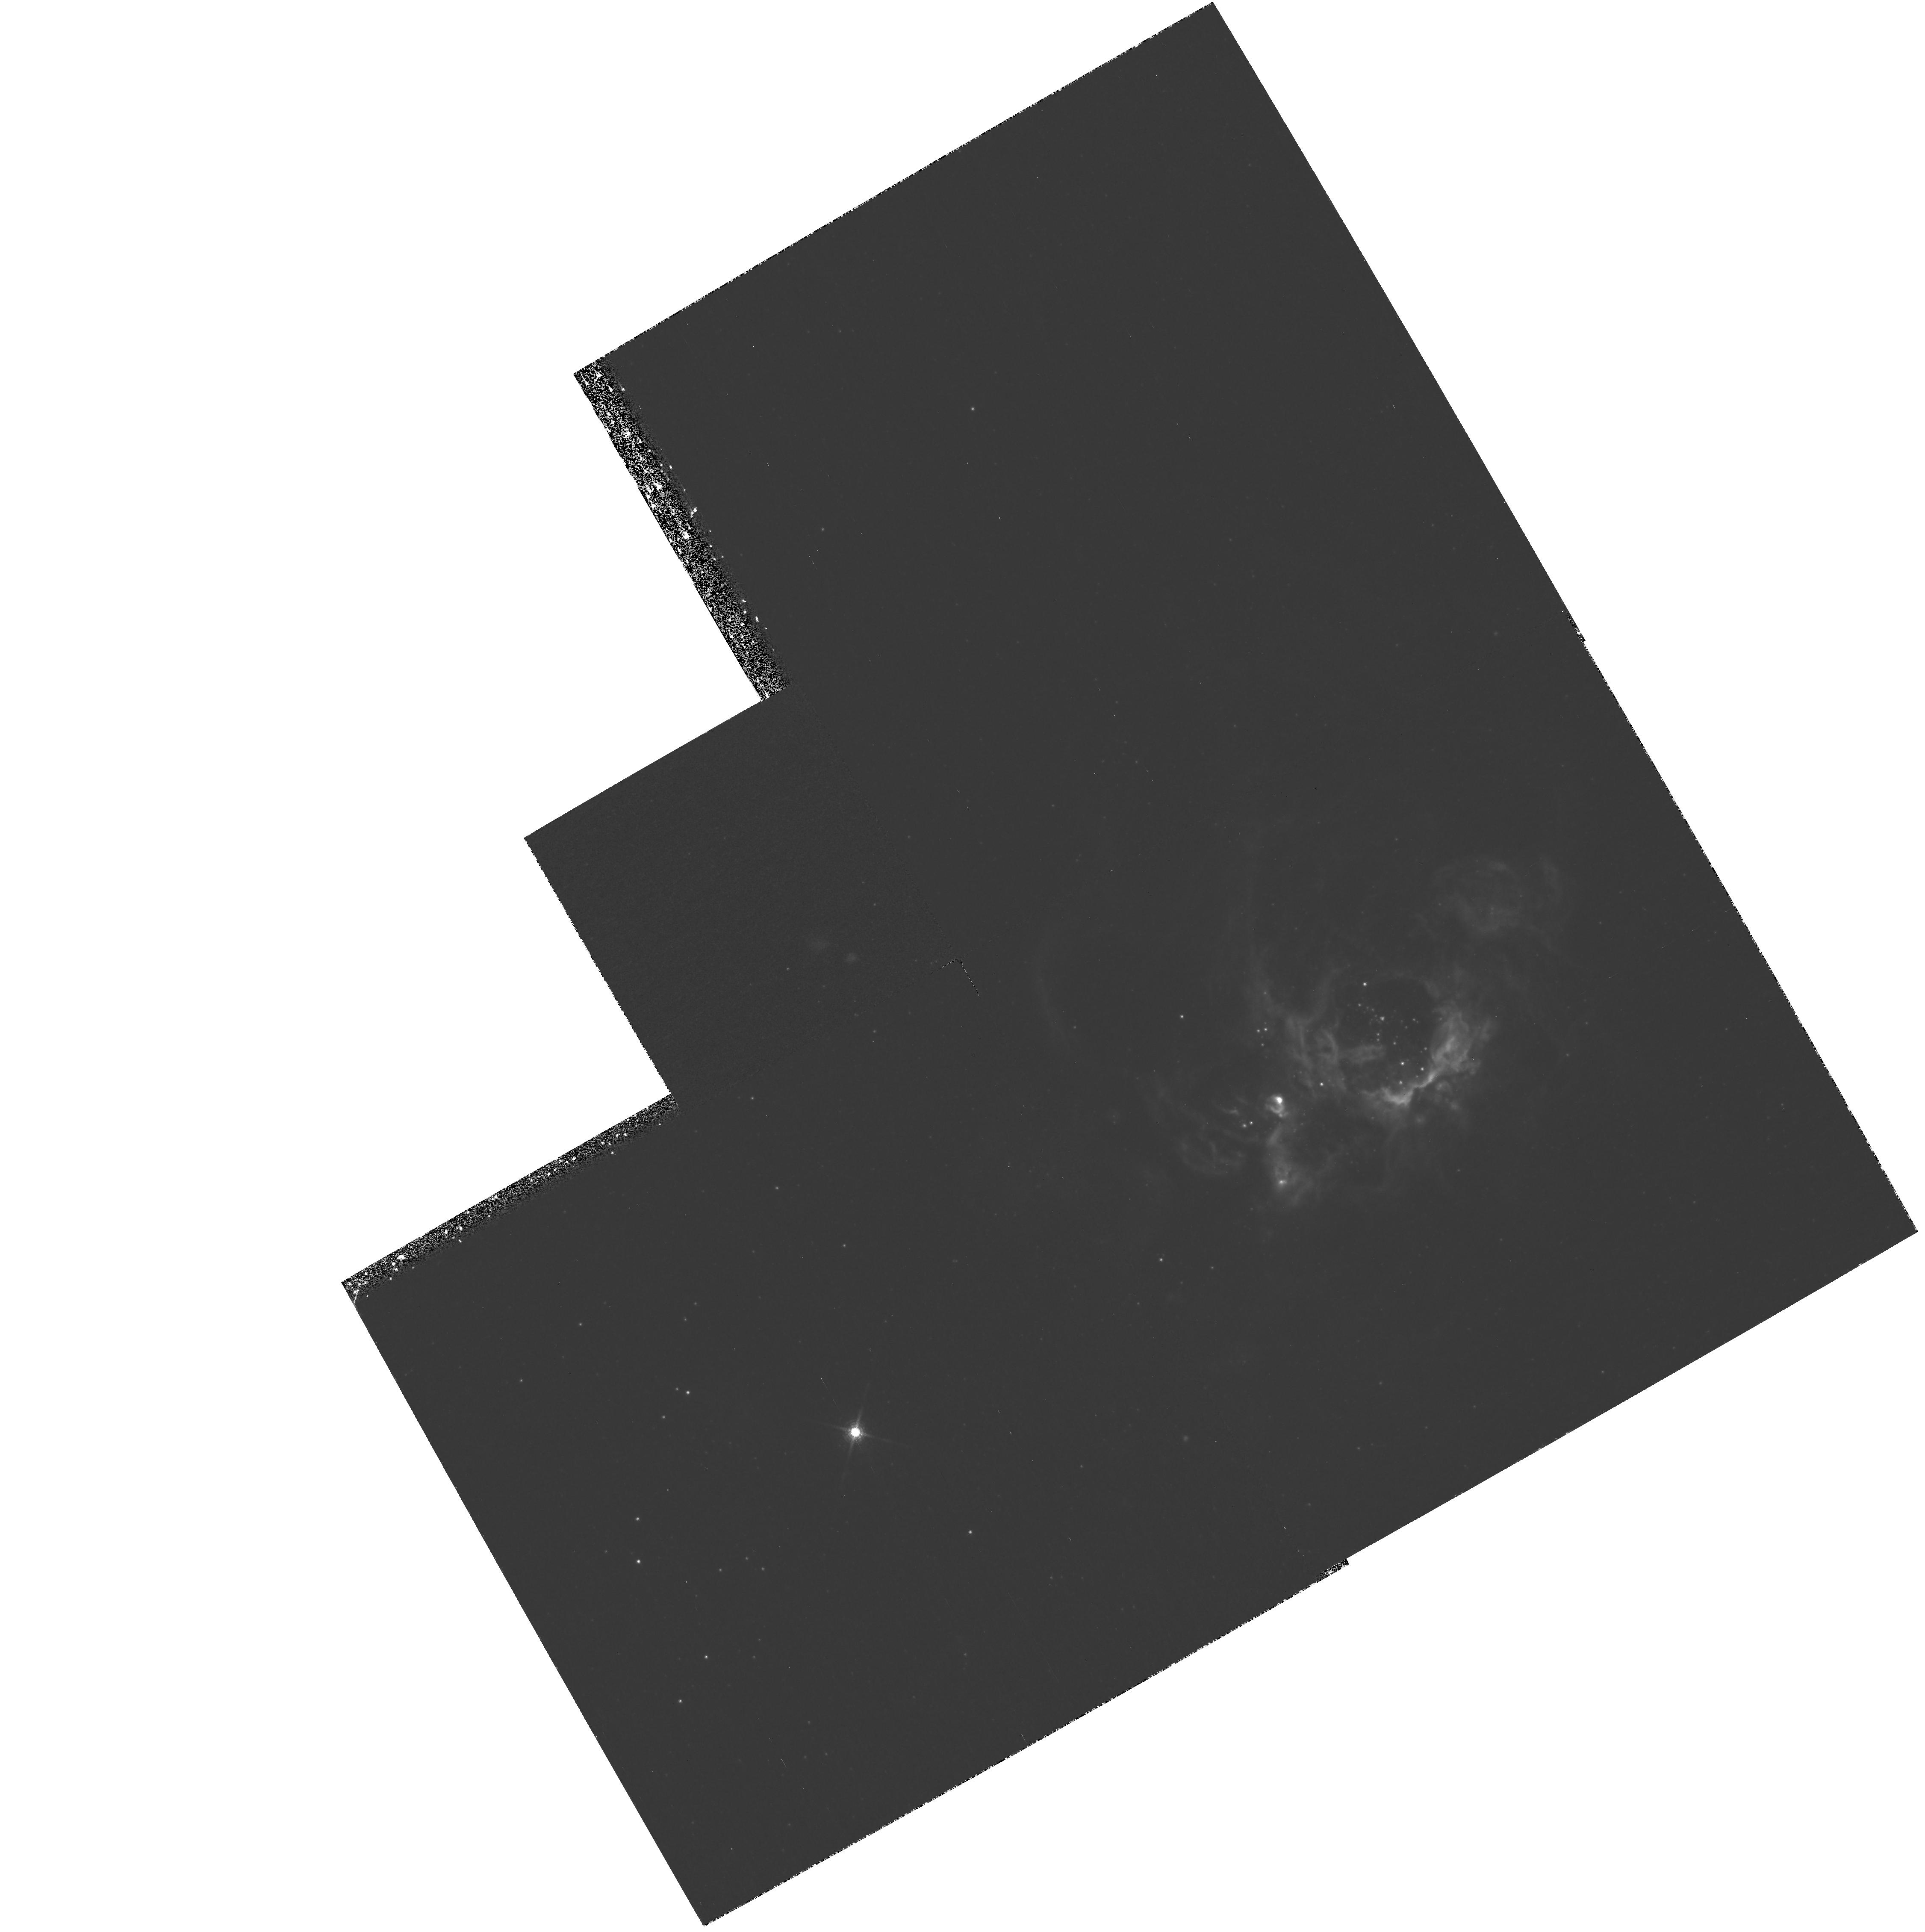
Target: NGC604
Instrument: WFPC2/PC
Filter: F953N
Exposure: 2.2 h
Observation ID: hst_9134_04_wfpc2_pc_f953n_u6cj04

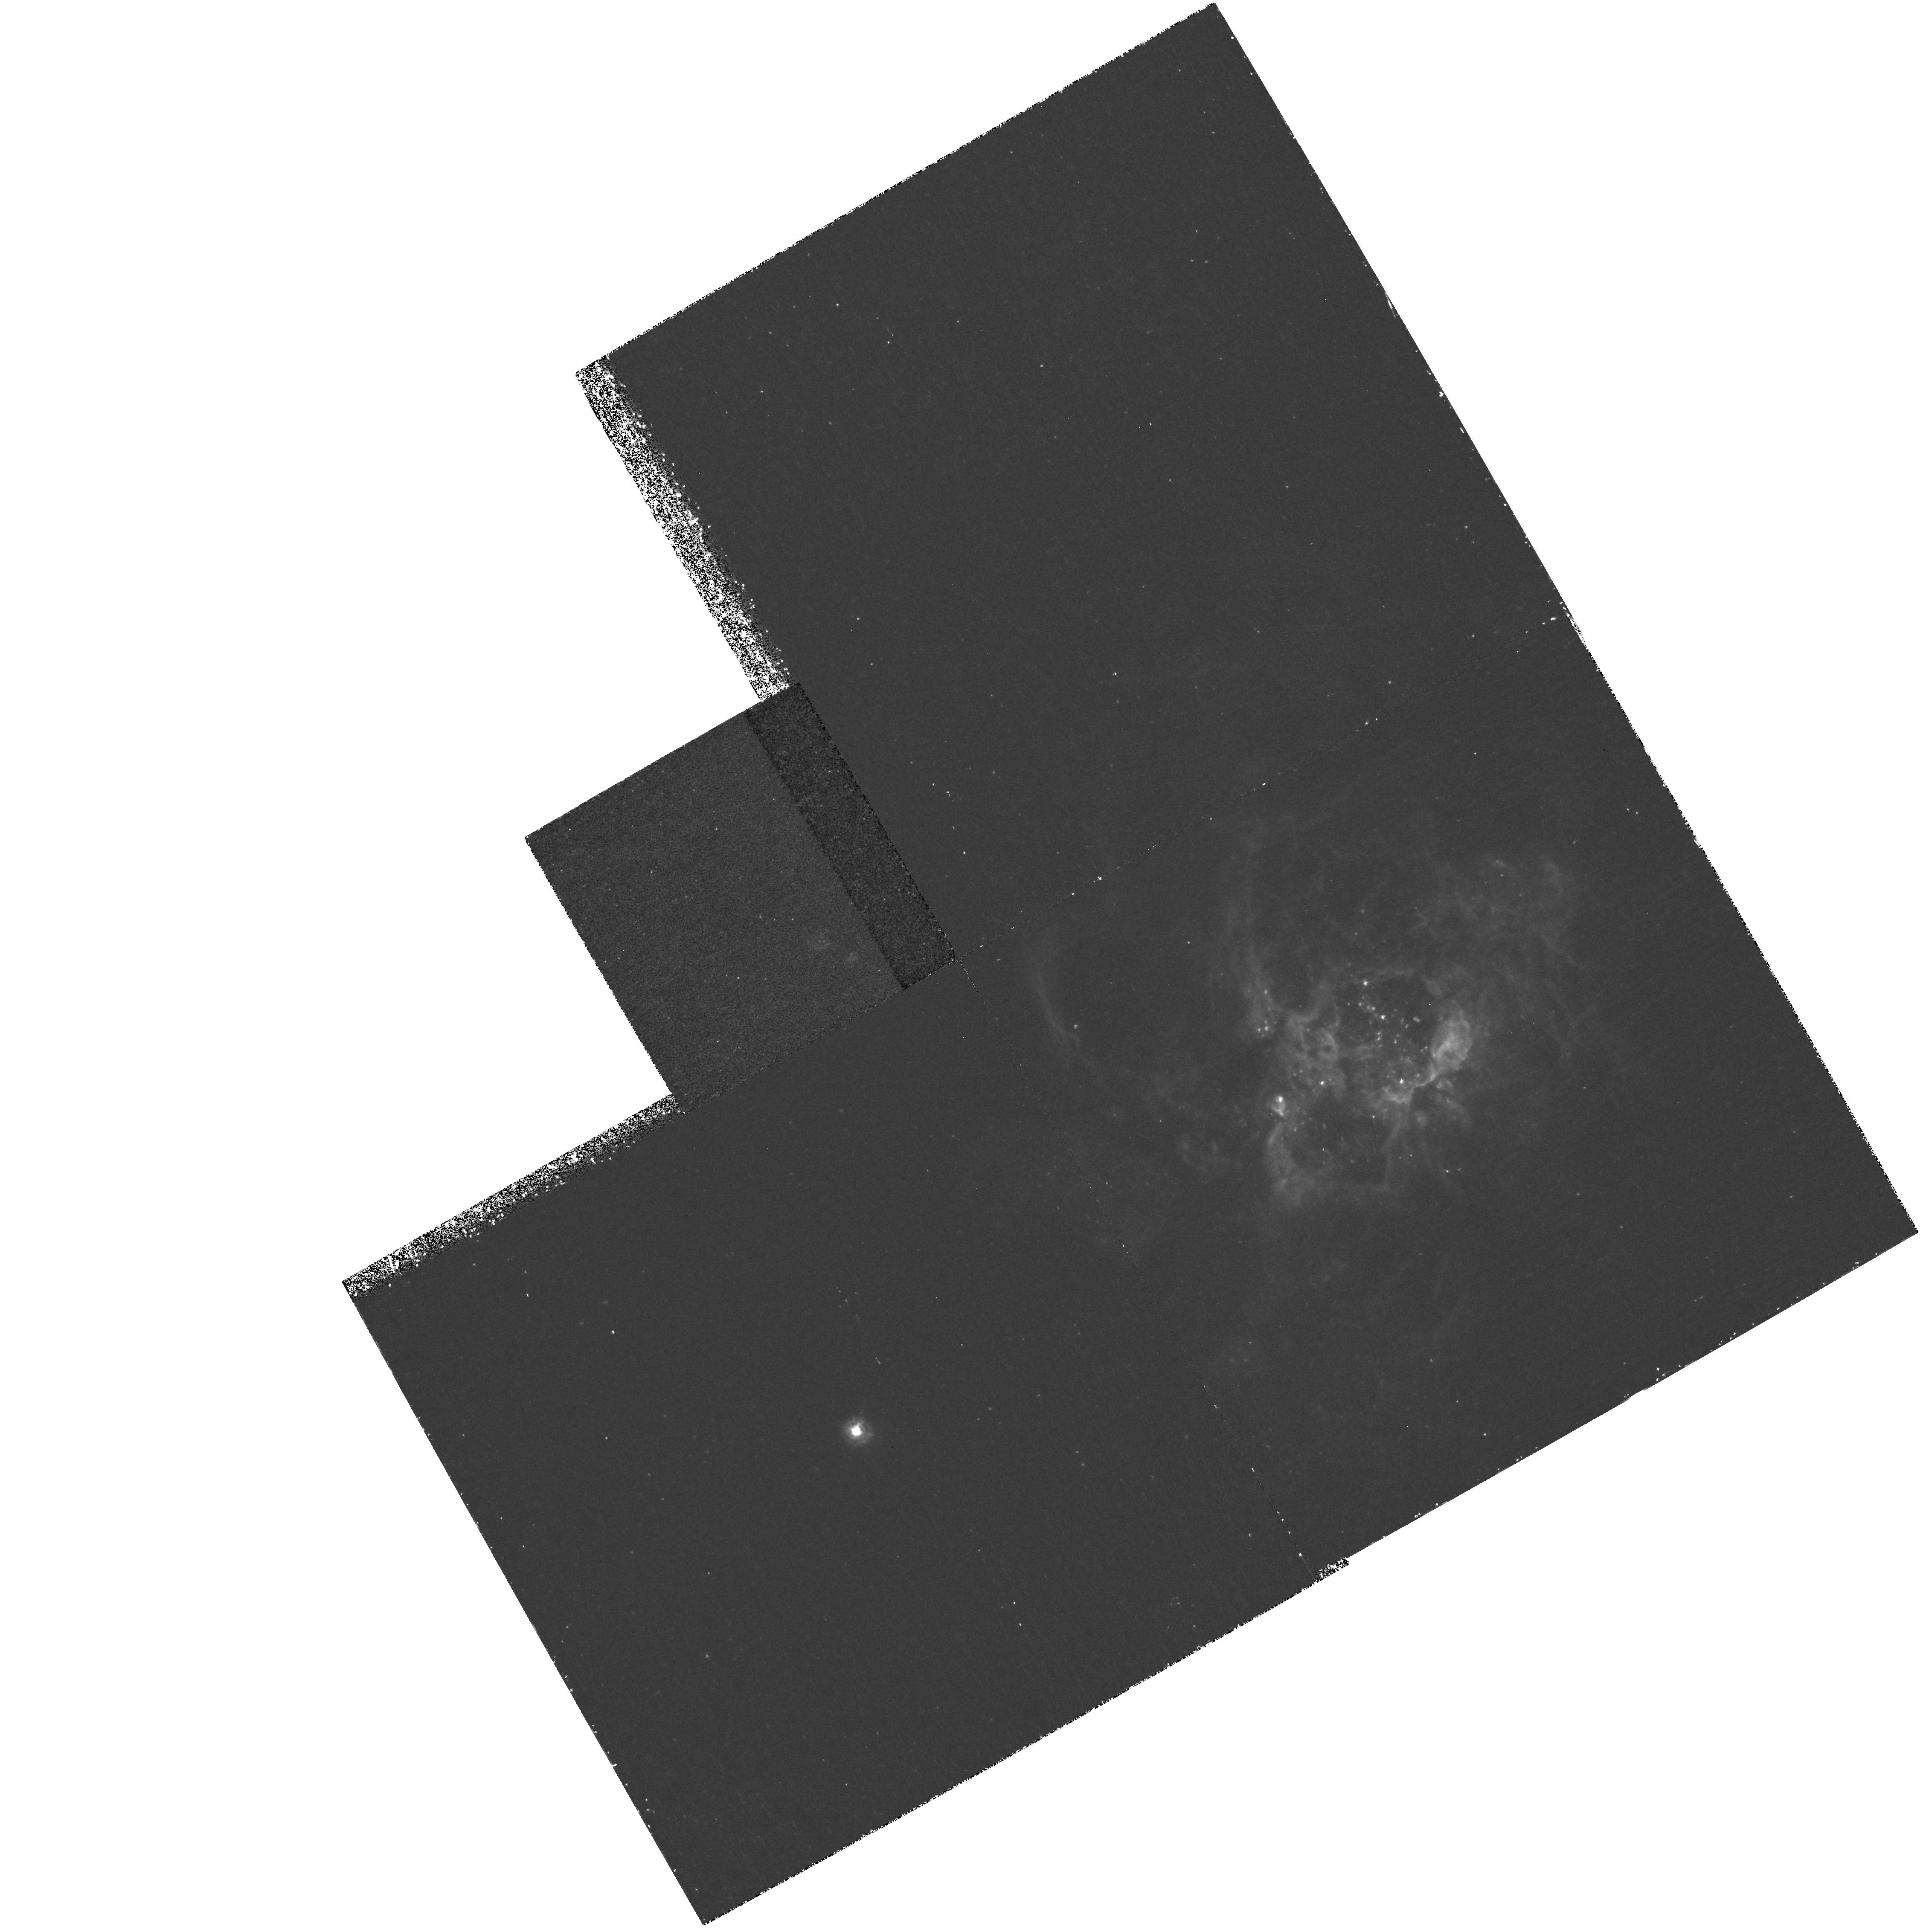
Target: NGC604
Instrument: WFPC2/PC
Filter: F375N
Exposure: 2.2 h
Observation ID: hst_9134_03_wfpc2_pc_f375n_u6cj03

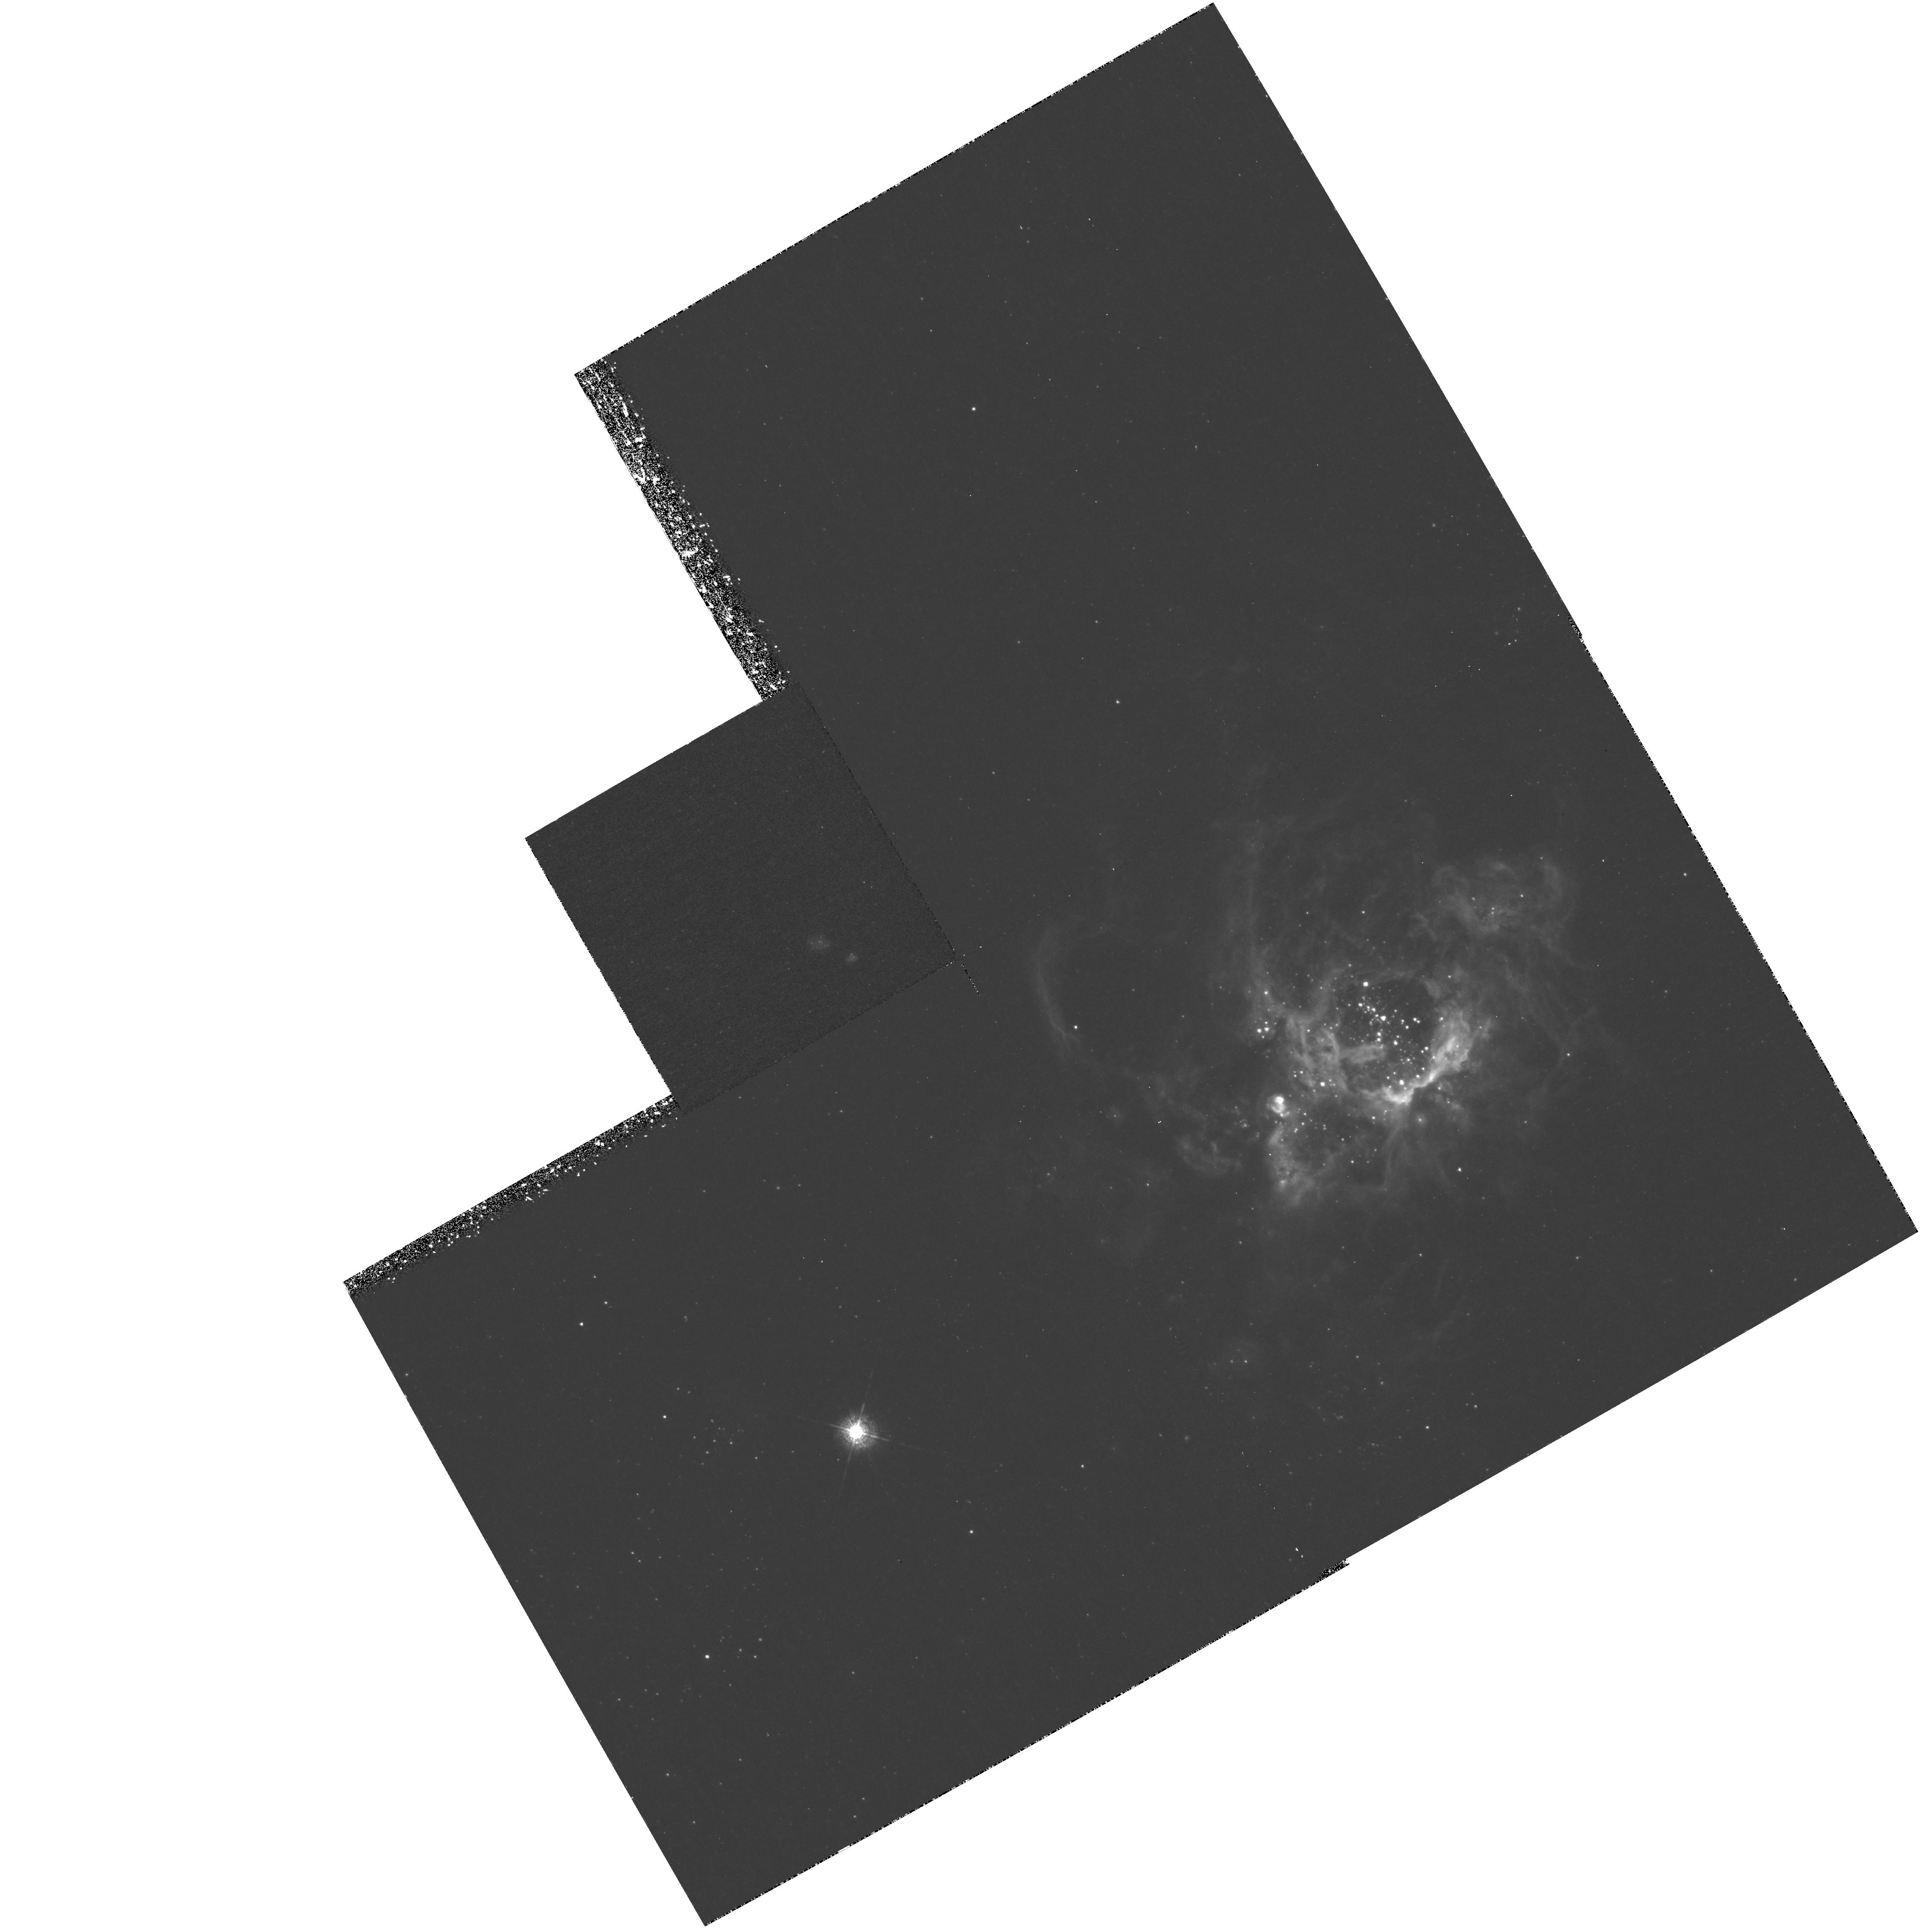
Target: NGC604
Instrument: WFPC2/PC
Filter: F487N
Exposure: 2.2 h
Observation ID: hst_9134_01_wfpc2_pc_f487n_u6cj01

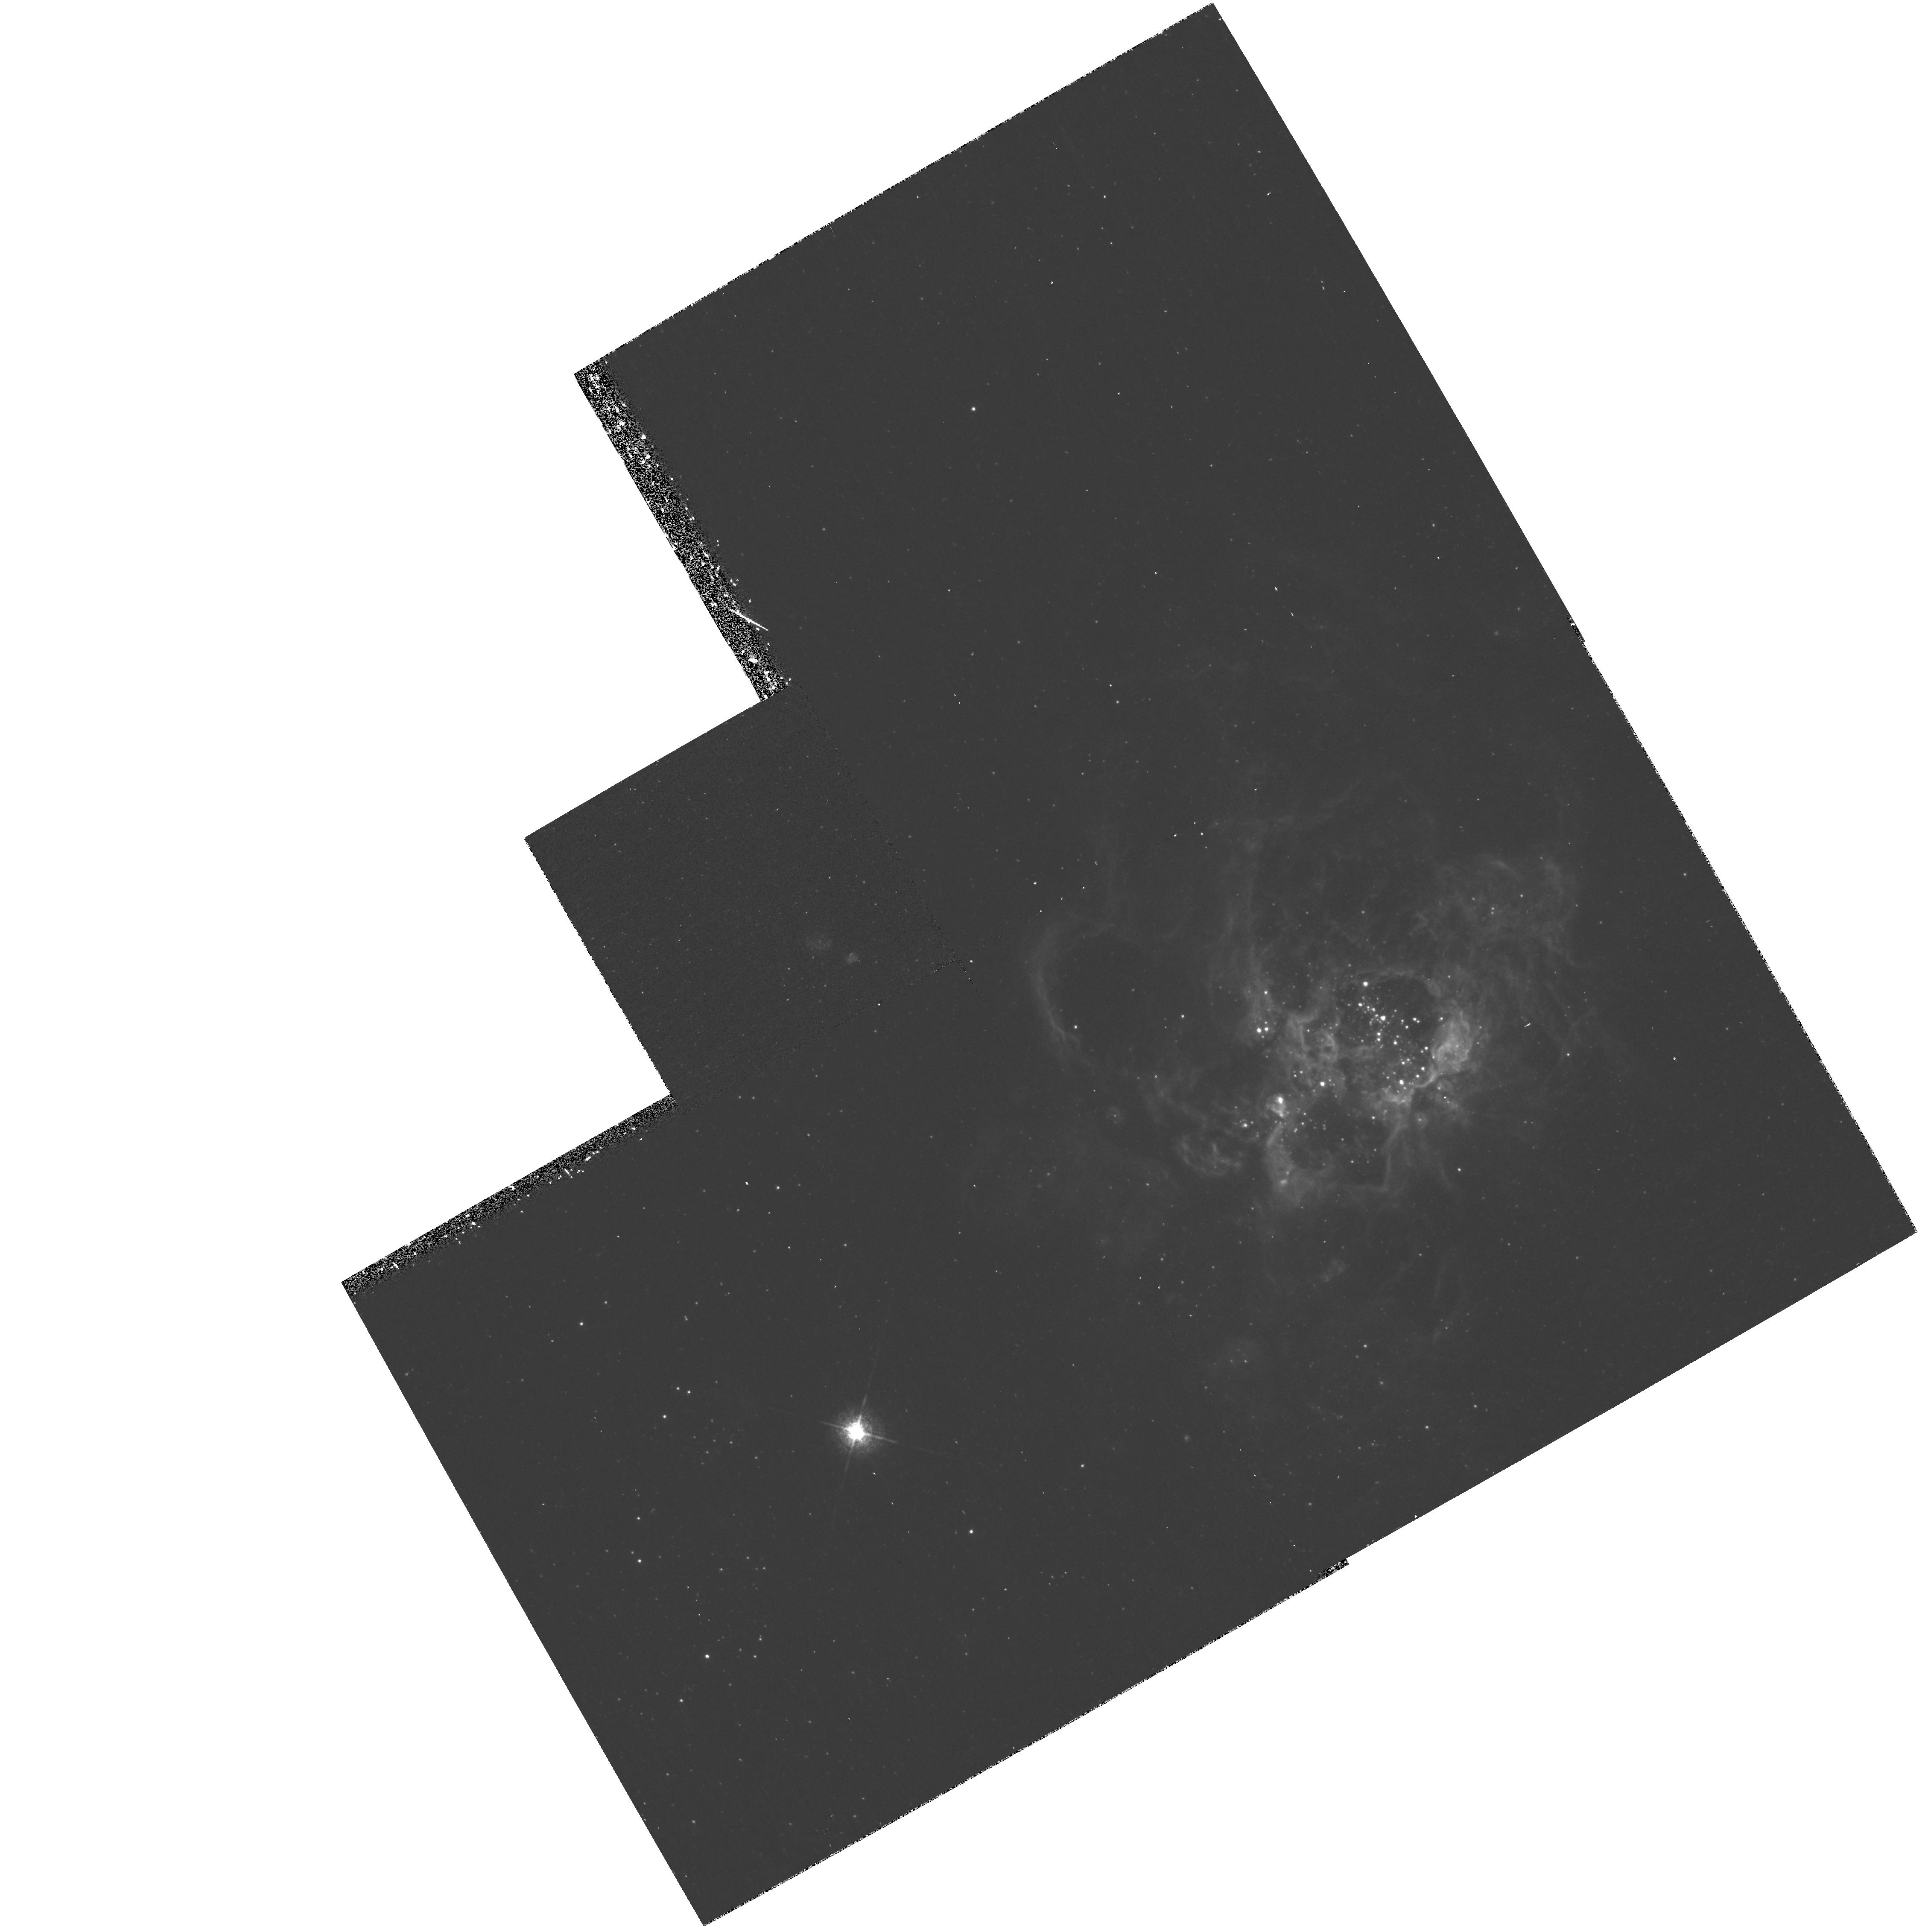
Target: NGC604
Instrument: WFPC2/PC
Filter: F658N
Exposure: 43 min
Observation ID: hst_9134_01_wfpc2_pc_f658n_u6cj01

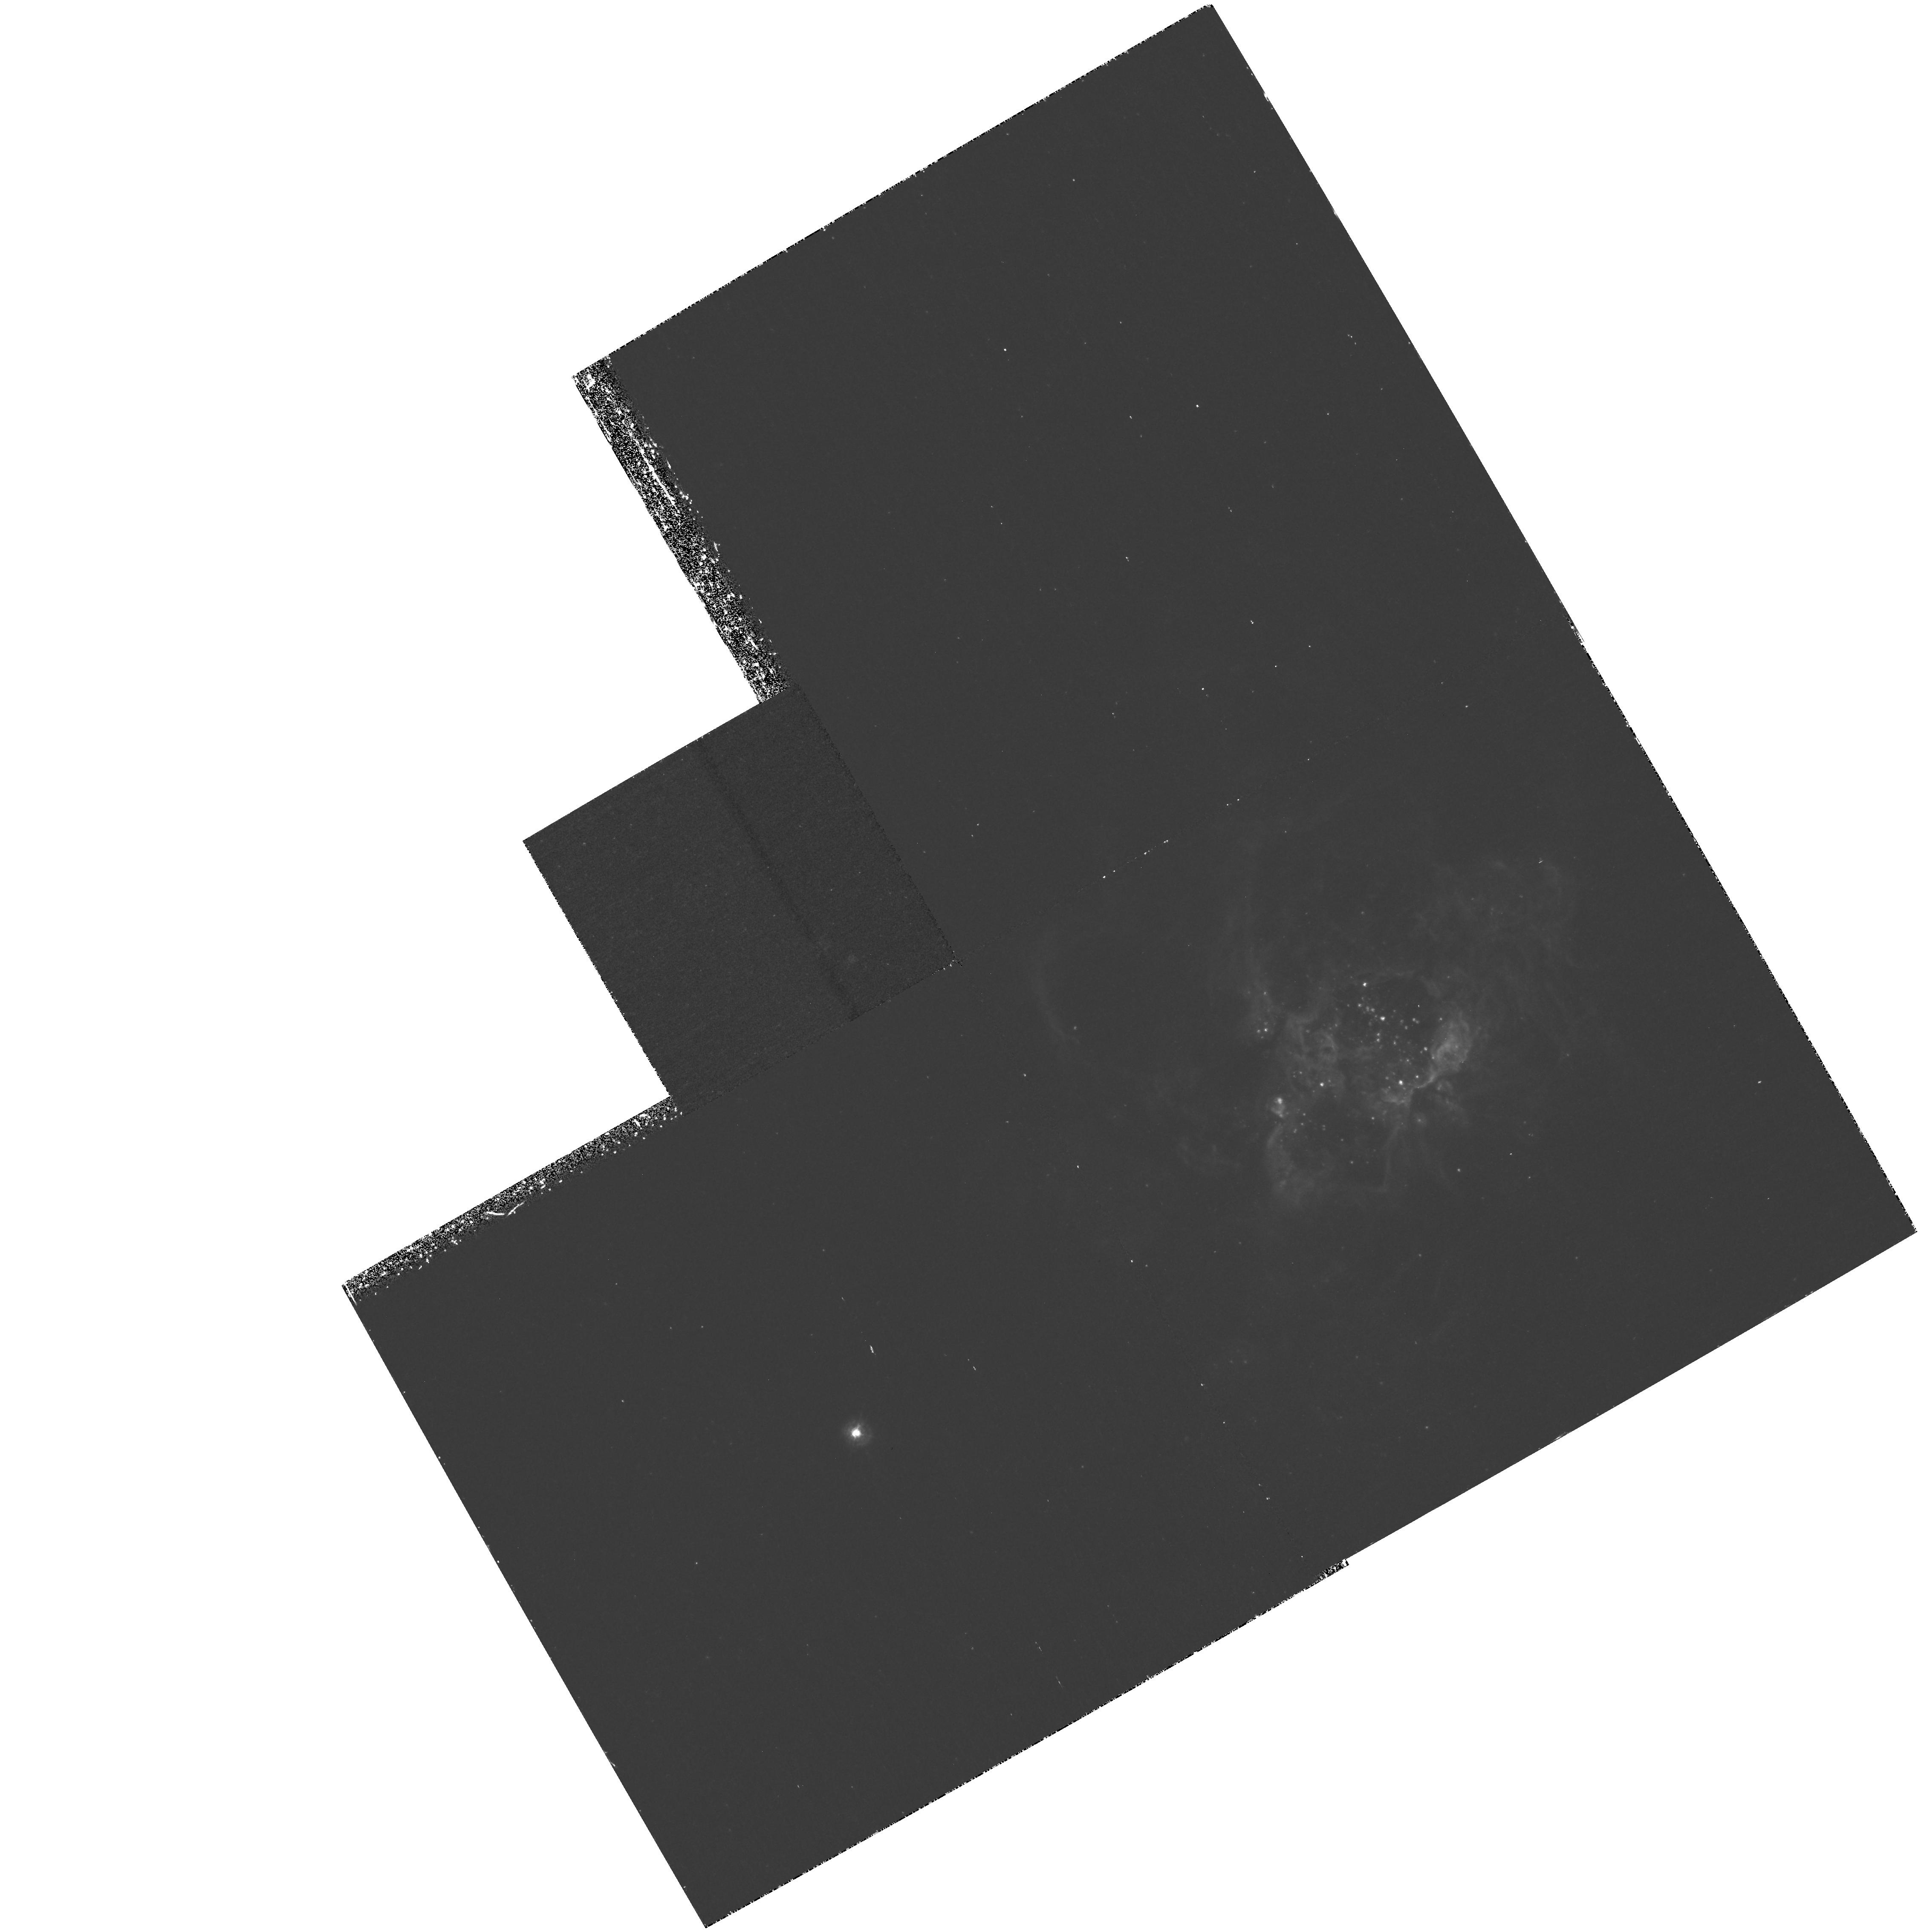
Target: NGC604
Instrument: WFPC2/PC
Filter: F375N
Exposure: 2.2 h
Observation ID: hst_9134_02_wfpc2_pc_f375n_u6cj02

Giant H II Regions and the Connection with Starbursts and Diffuse Ionized Gas (PI: Garnett, Donald R)

Giant H II regions in nearby galaxies are an intermediate link between energetic starbursts in distant galaxies and local star-forming complexes in the solar neighborhood. They provide an opportunity to study the connection between massive star formation regions, ionized supershells, and the diffuse ionized gas that pervades many star-forming galaxies. Although giant H II regions have been modeled extensively, key questions remain unresolved: (1) what is the connection between the giant H II region and the diffuse ionized gas? (2) how do Wolf-Rayet stars influence the observed spectrum of the H II region? (3) is there significant leakage of ionizing radiation from giant H II regions into the ISM? (4) are the observed emission line ratios and ionization structure consistent with predictions based on stellar photon fluxes? One important key to answering these questions is high resolution imaging of giant H II regions and the surrounding regions. Here I propose an imaging study of one of the nearest giant H II regions, NGC 604 in the spiral galaxy M33 with the WFPC-2. This object has extensive archival WFPC-2 imaging in broad-band filters and some emission lines. I will obtain new imaging in other important diagnostic lines (e.g. O II, S III, and HBeta) to provide a more accurate picture of the ionization structure, and compare the emission-line imaging with the known stellar populations and ionization modeling.